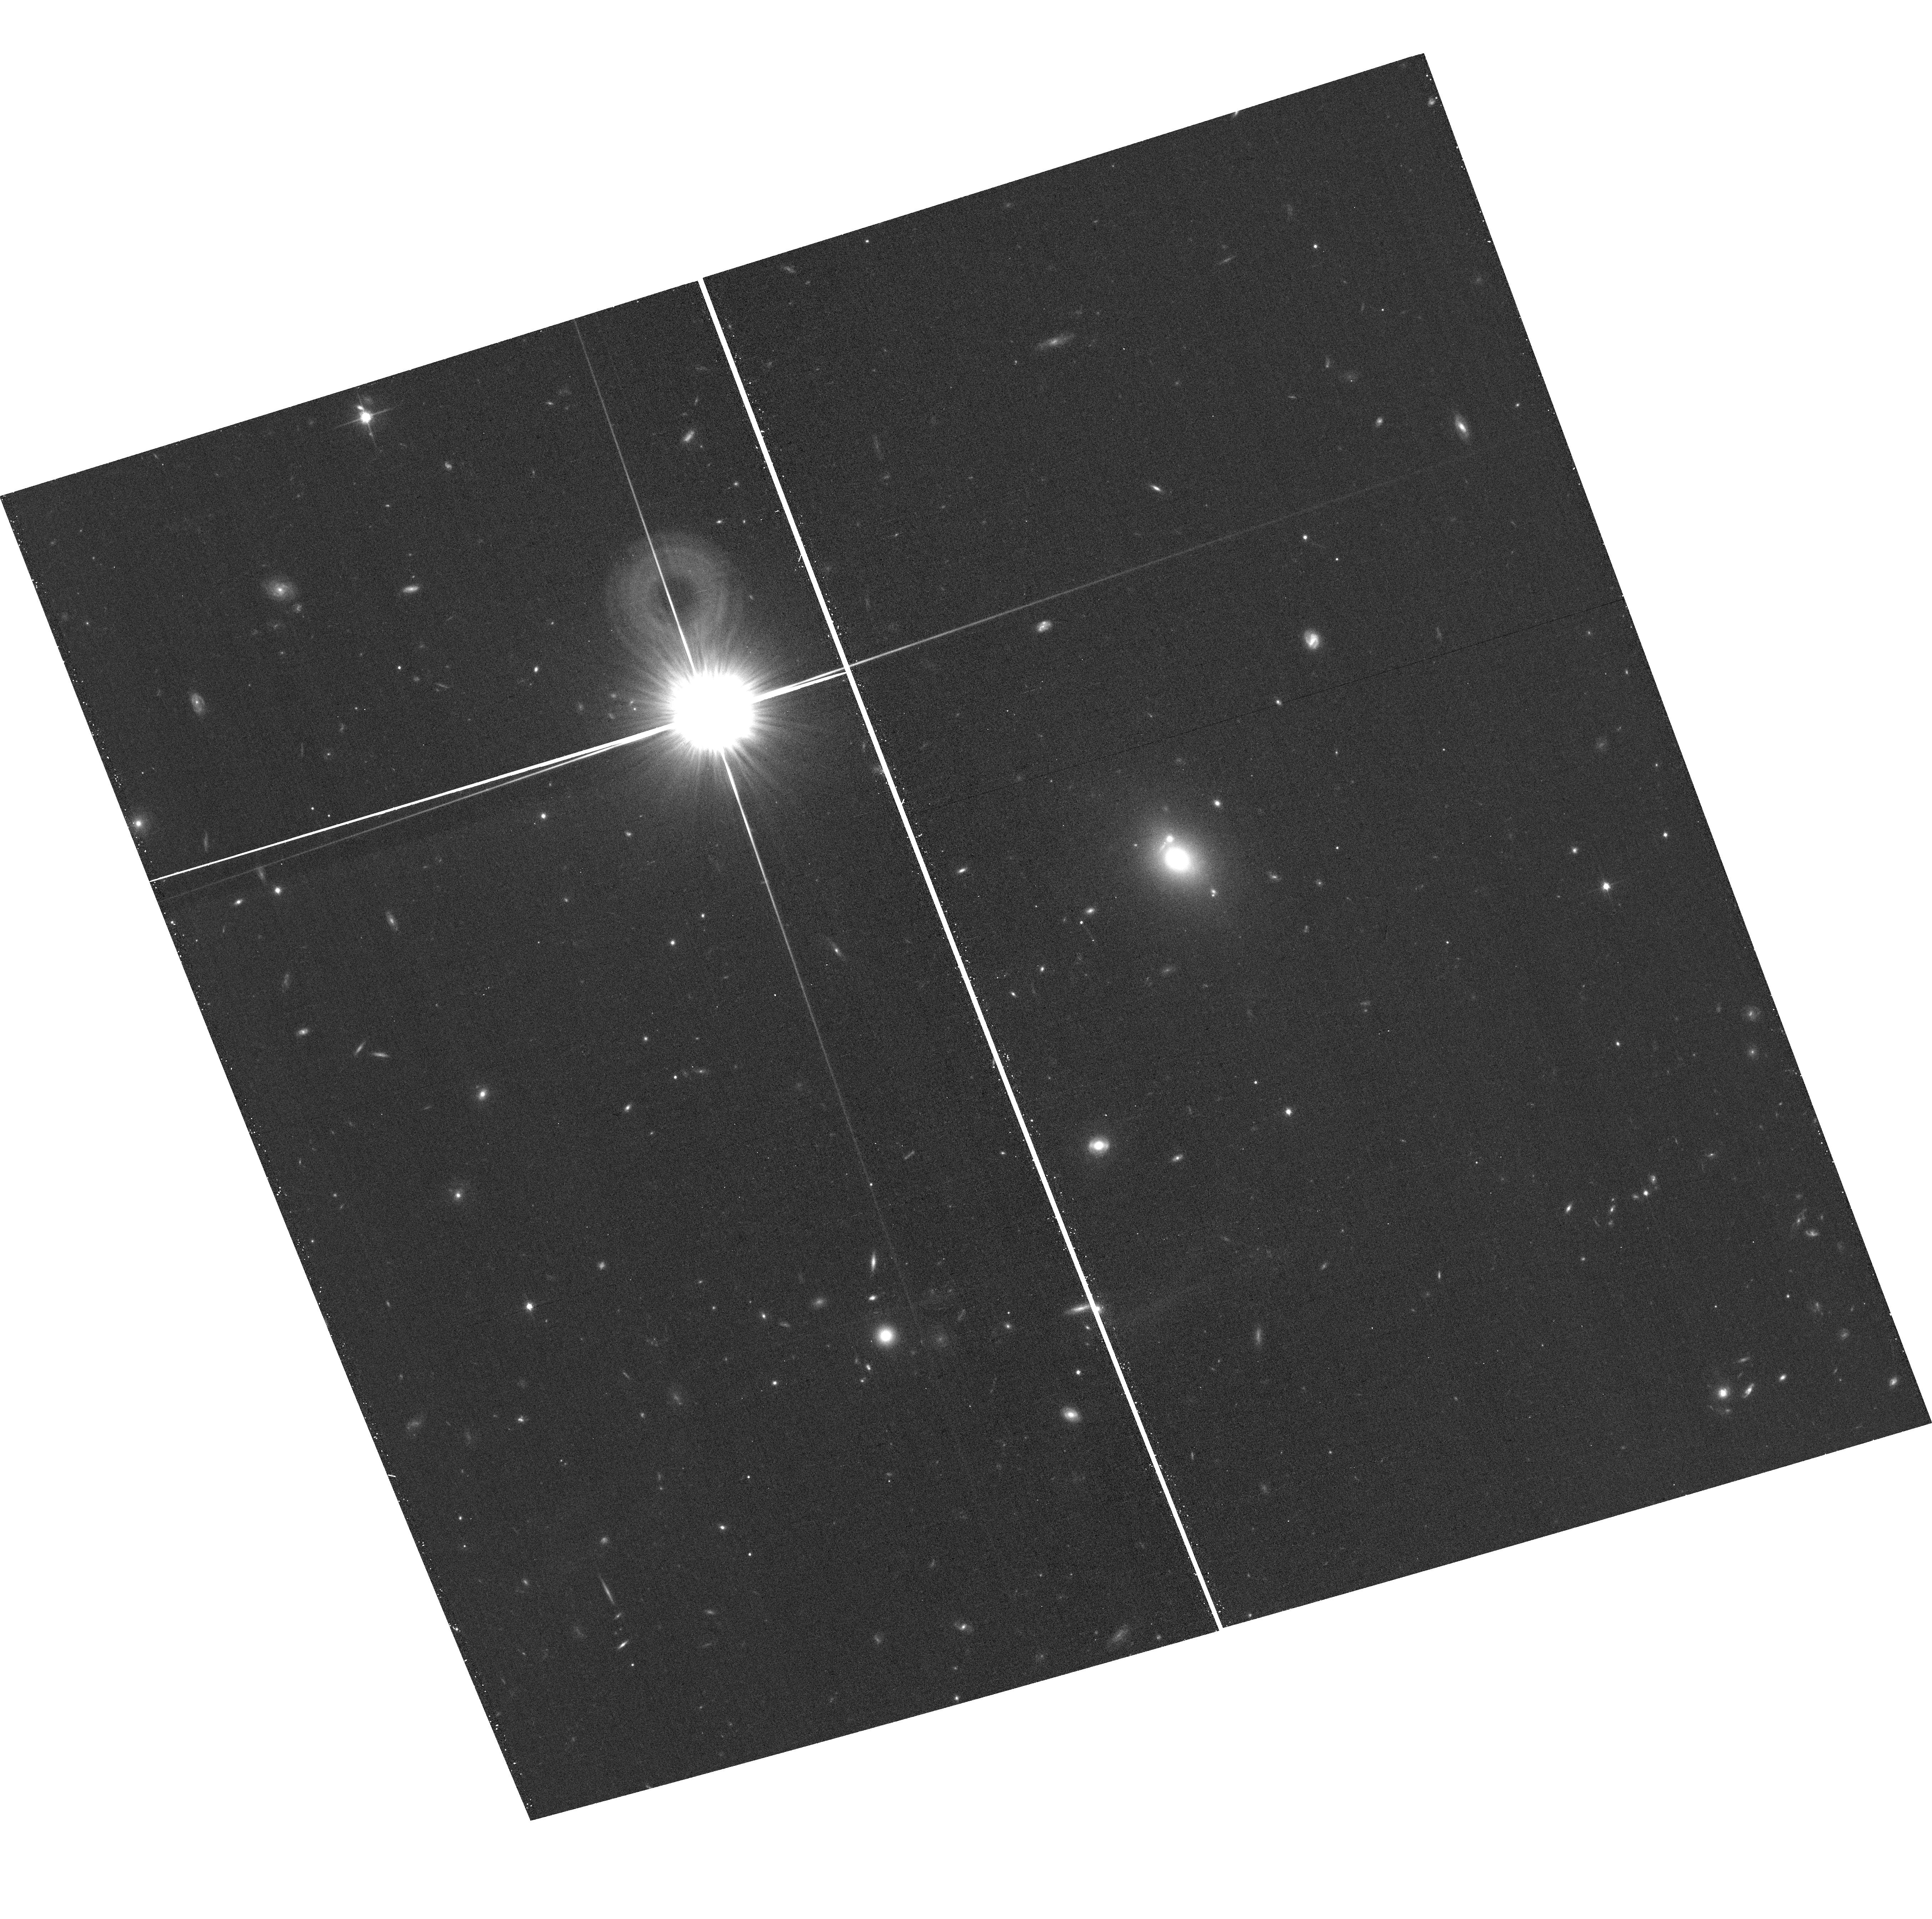
Target: field at RA 177.360°, Dec 22.486°. Instrument: ACS/WFC. Filter: F814W. Exposure: 15 min. Observation ID: hst_14199_43_acs_wfc_f814w_jcur43

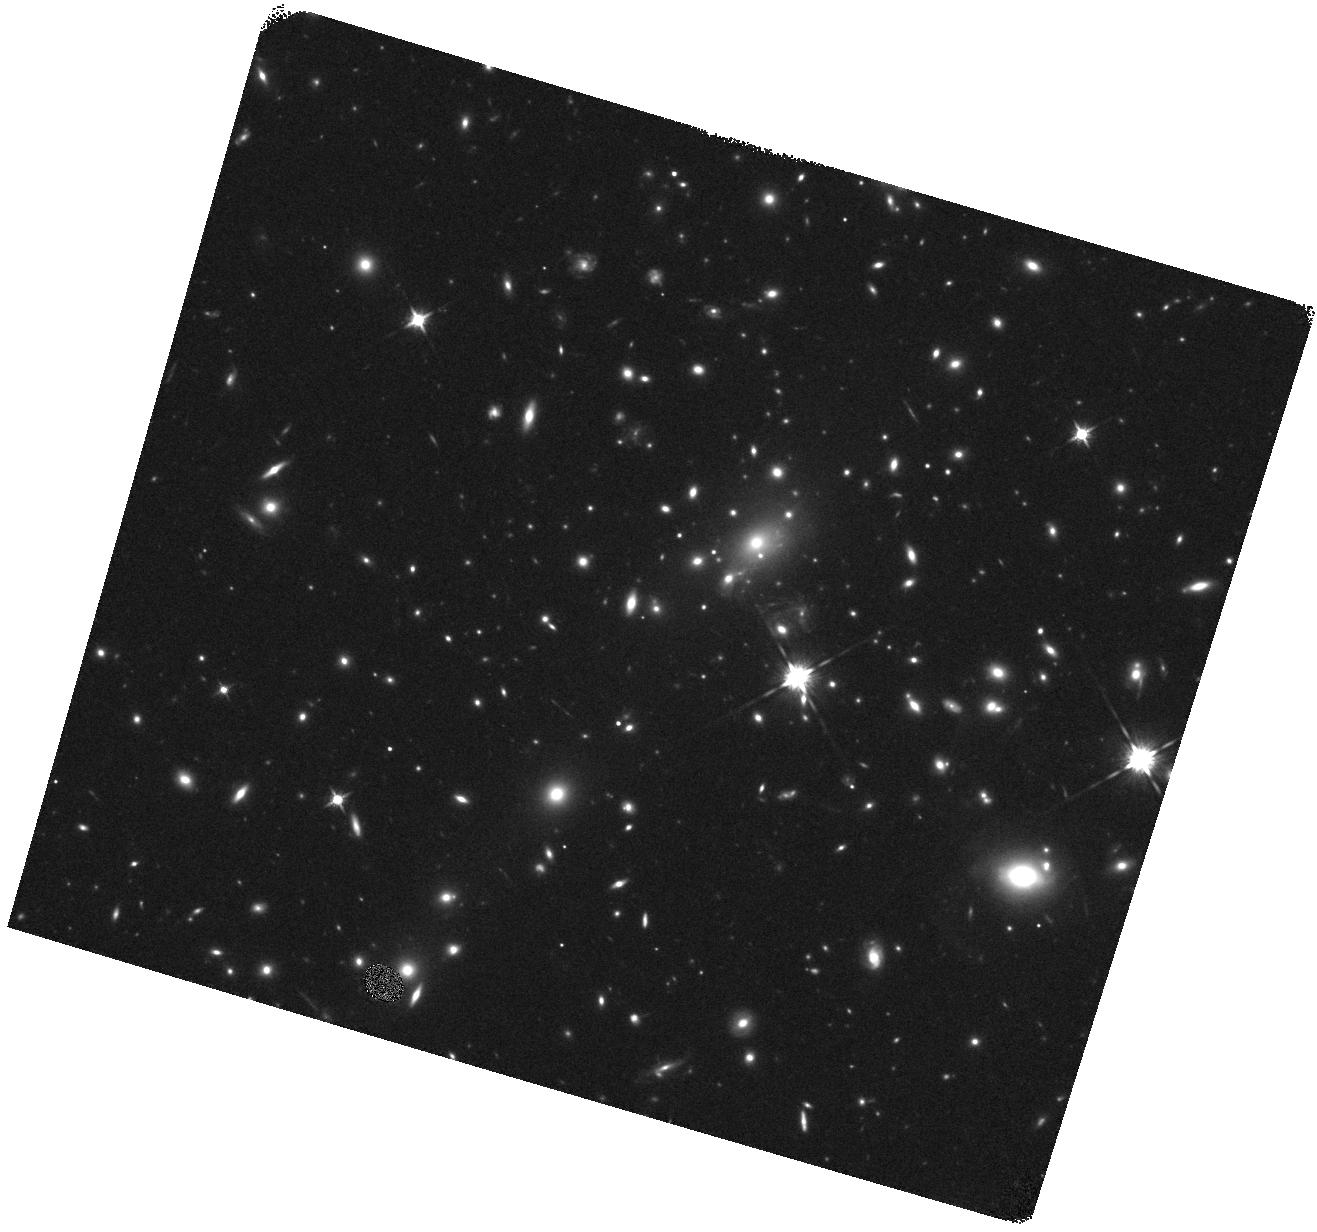
Target: REFSDALREAPPEARANCE. Instrument: WFC3/IR. Filter: F125W. Exposure: 16 min. Observation ID: hst_14199_38_wfc3_ir_f125w_icur38

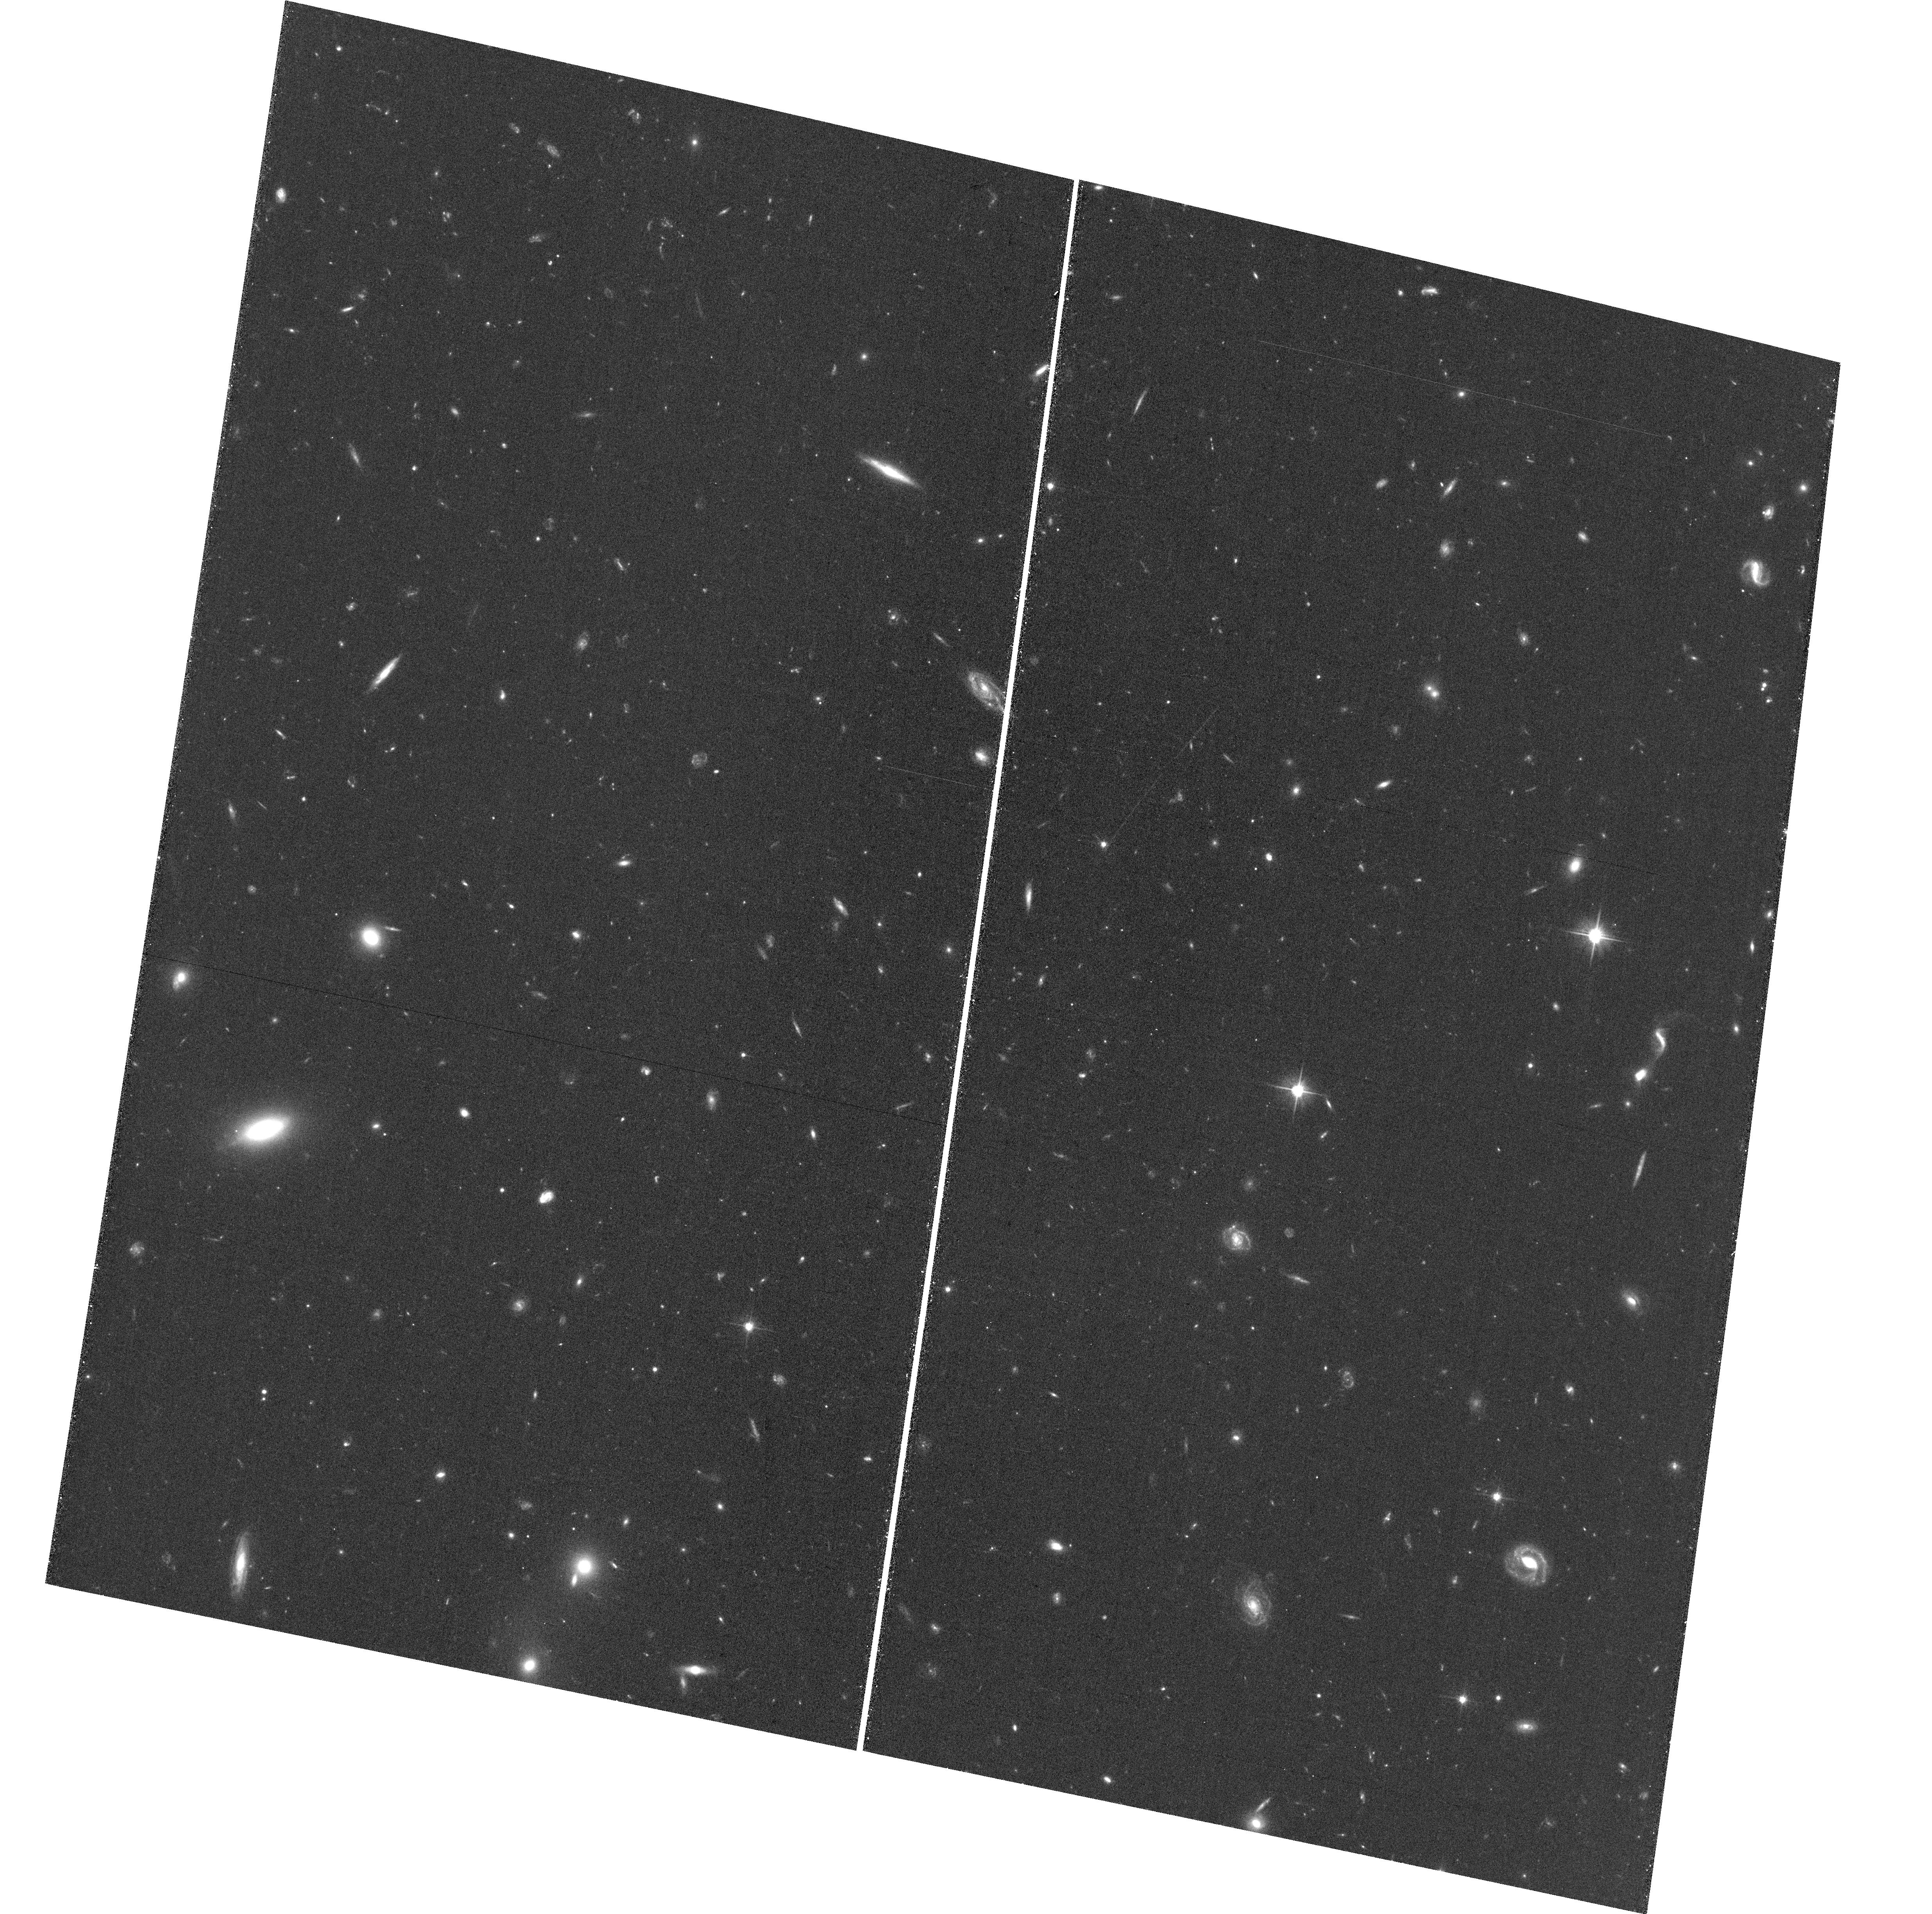
Target: field at RA 177.482°, Dec 22.336°. Instrument: ACS/WFC. Filter: F606W. Exposure: 34 min. Observation ID: hst_14199_30_acs_wfc_f606w_jcur30

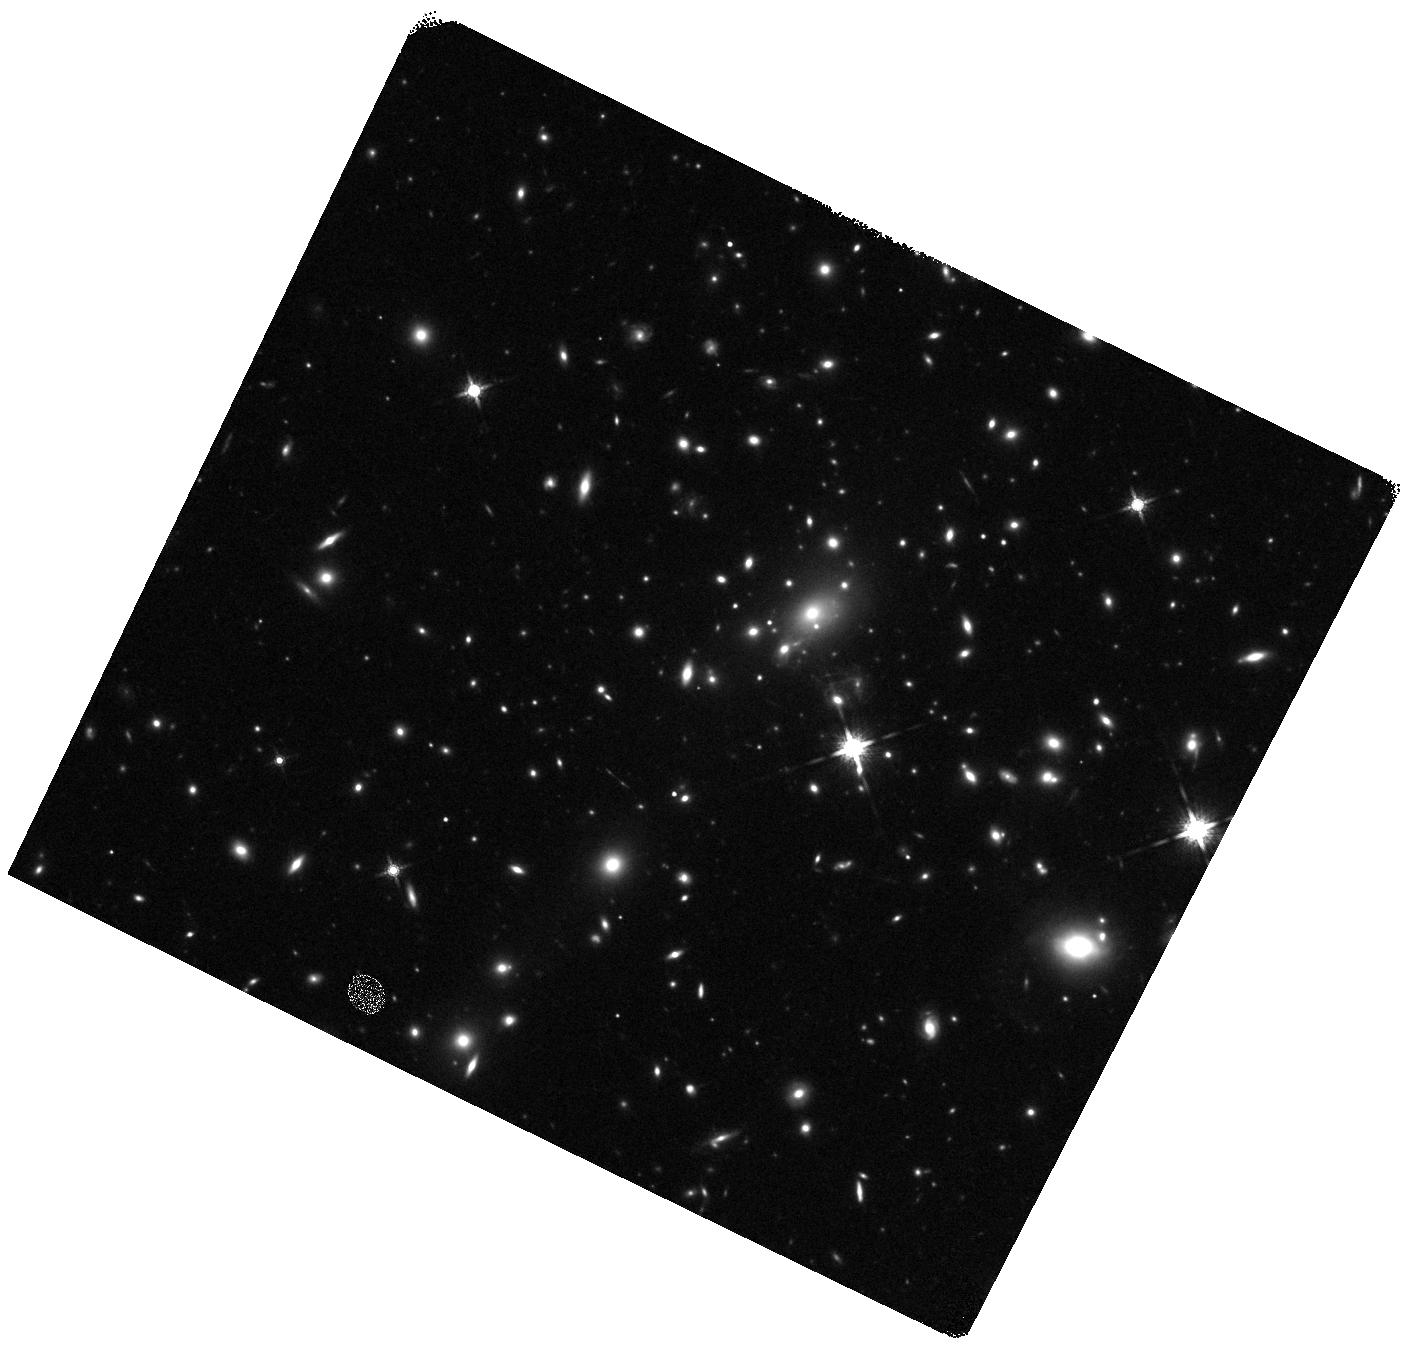
Target: REFSDALREAPPEARANCE. Instrument: WFC3/IR. Filter: F160W. Exposure: 20 min. Observation ID: hst_14199_49_wfc3_ir_f160w_icur49

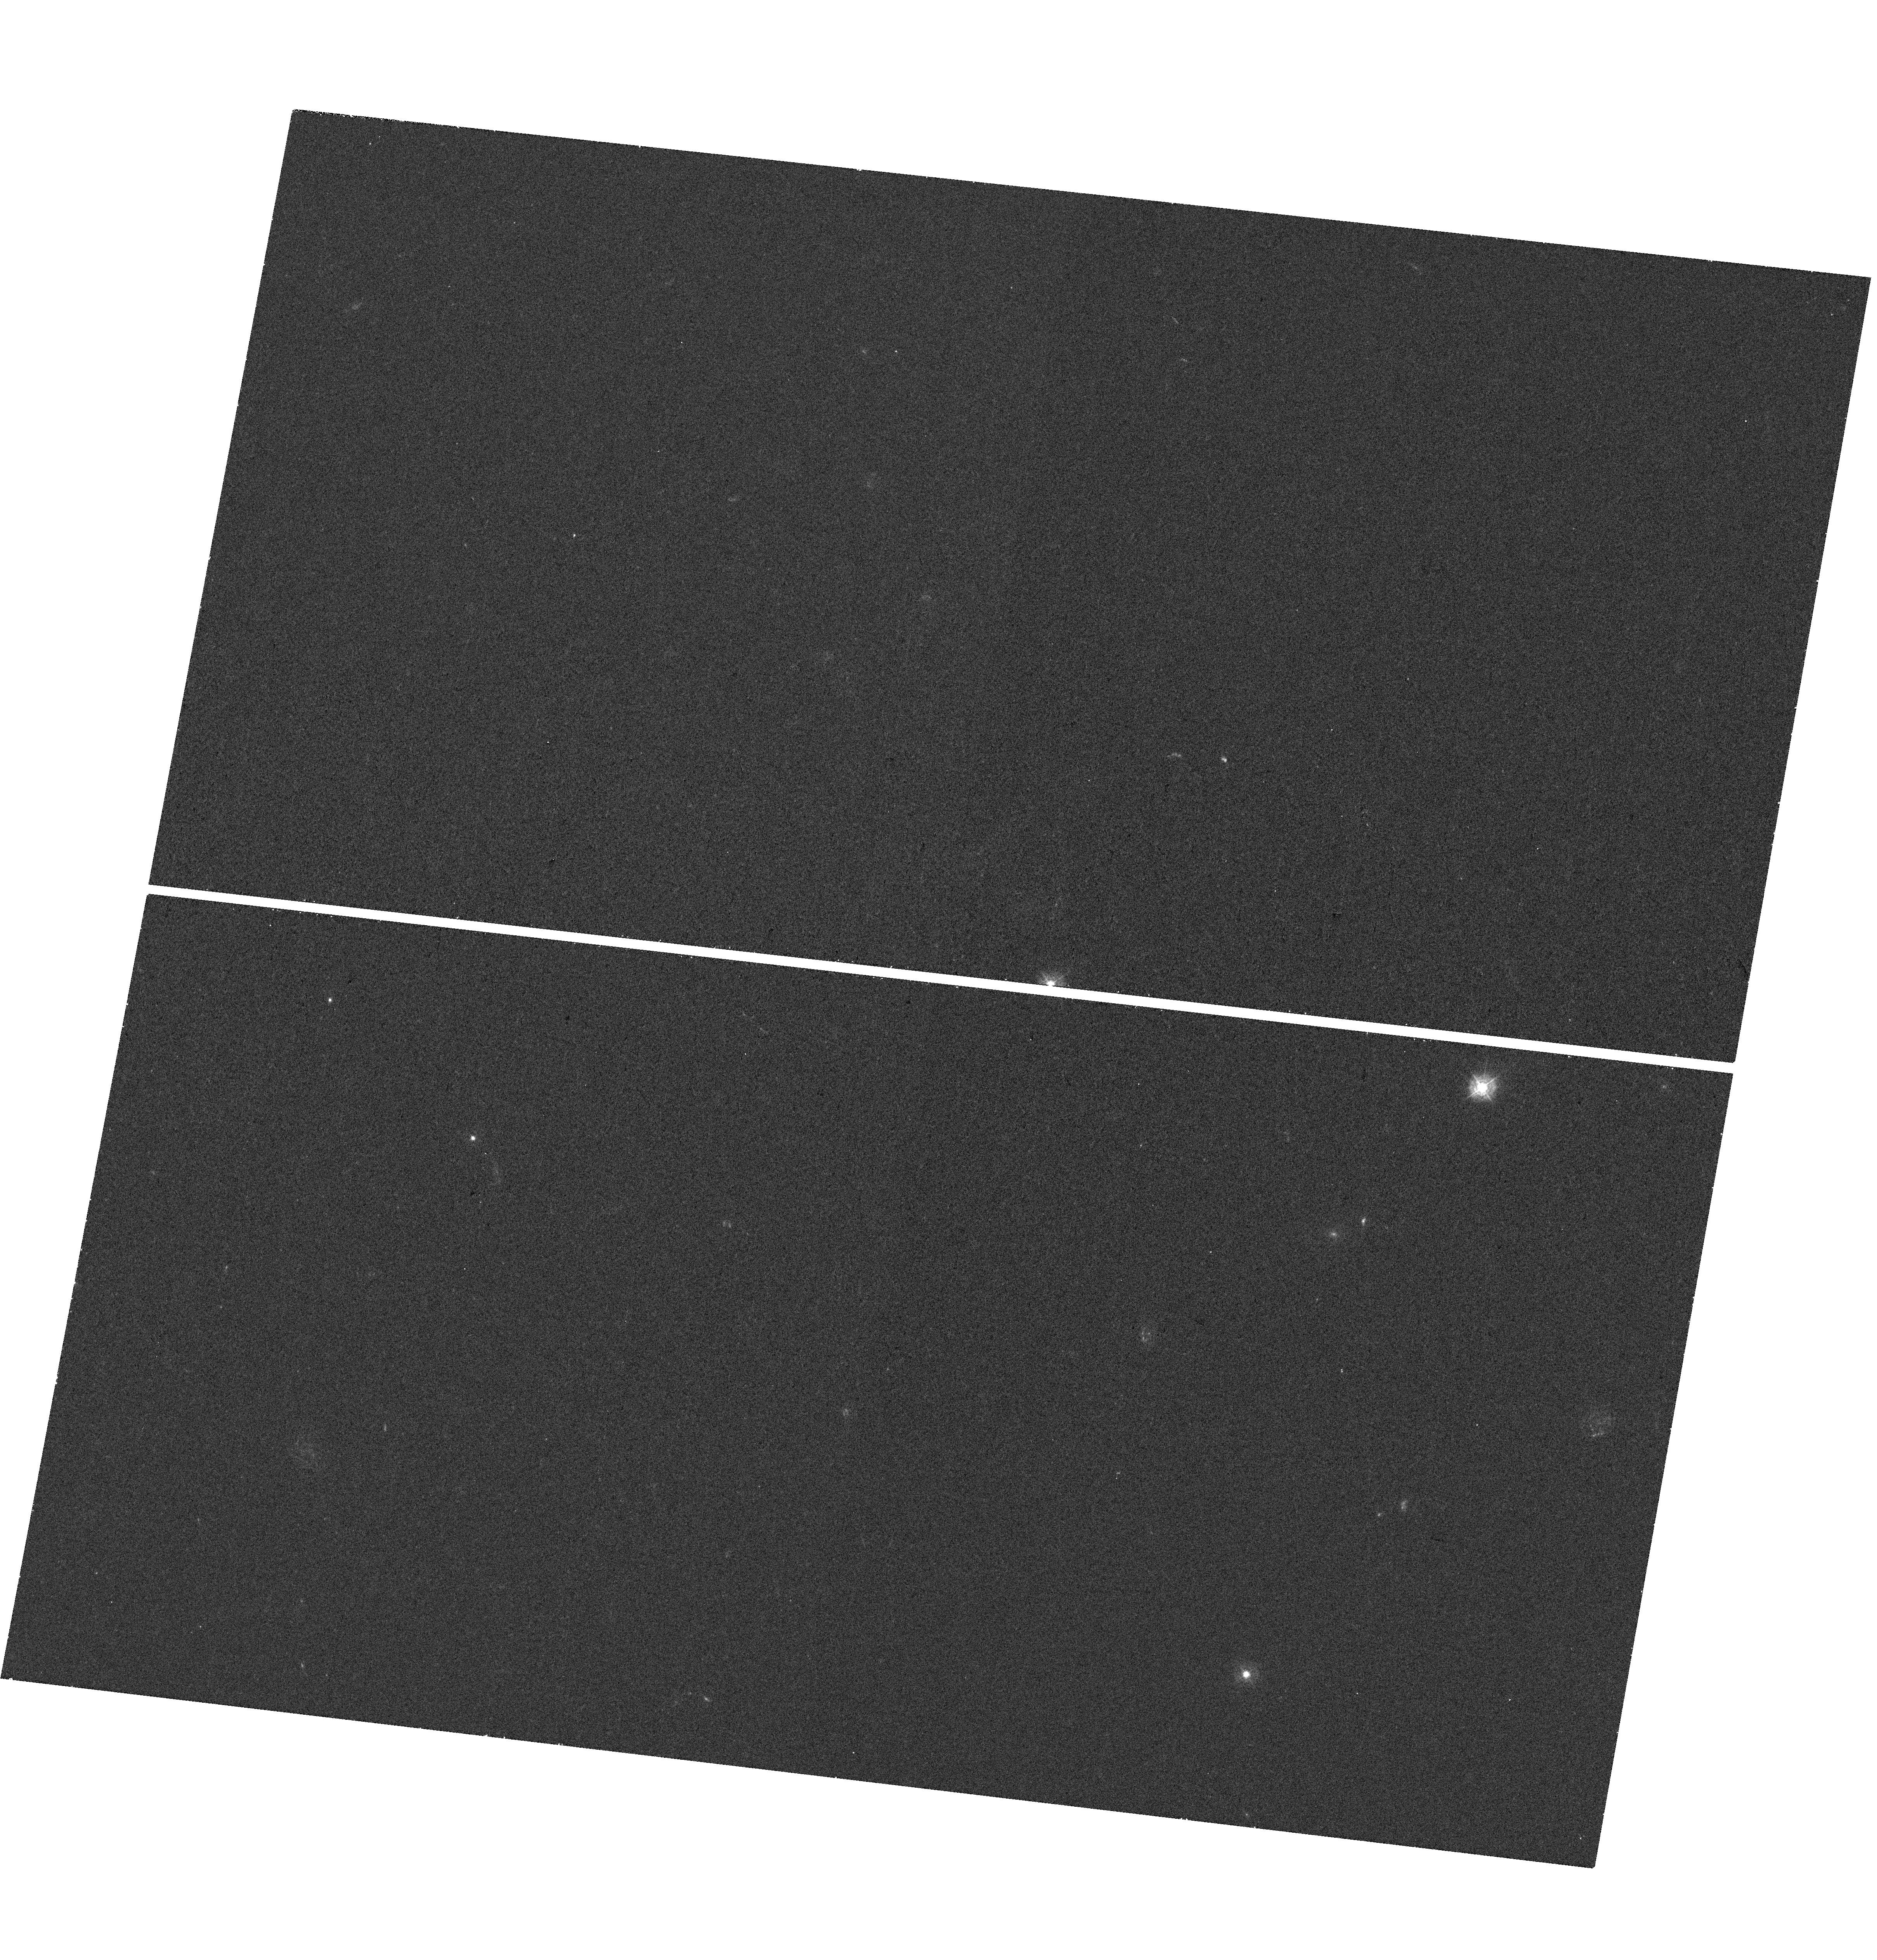
Target: REFSDALREAPPEARANCE. Instrument: WFC3/UVIS. Filter: F336W. Exposure: 19 min. Observation ID: hst_14199_41_wfc3_uvis_f336w_icur41

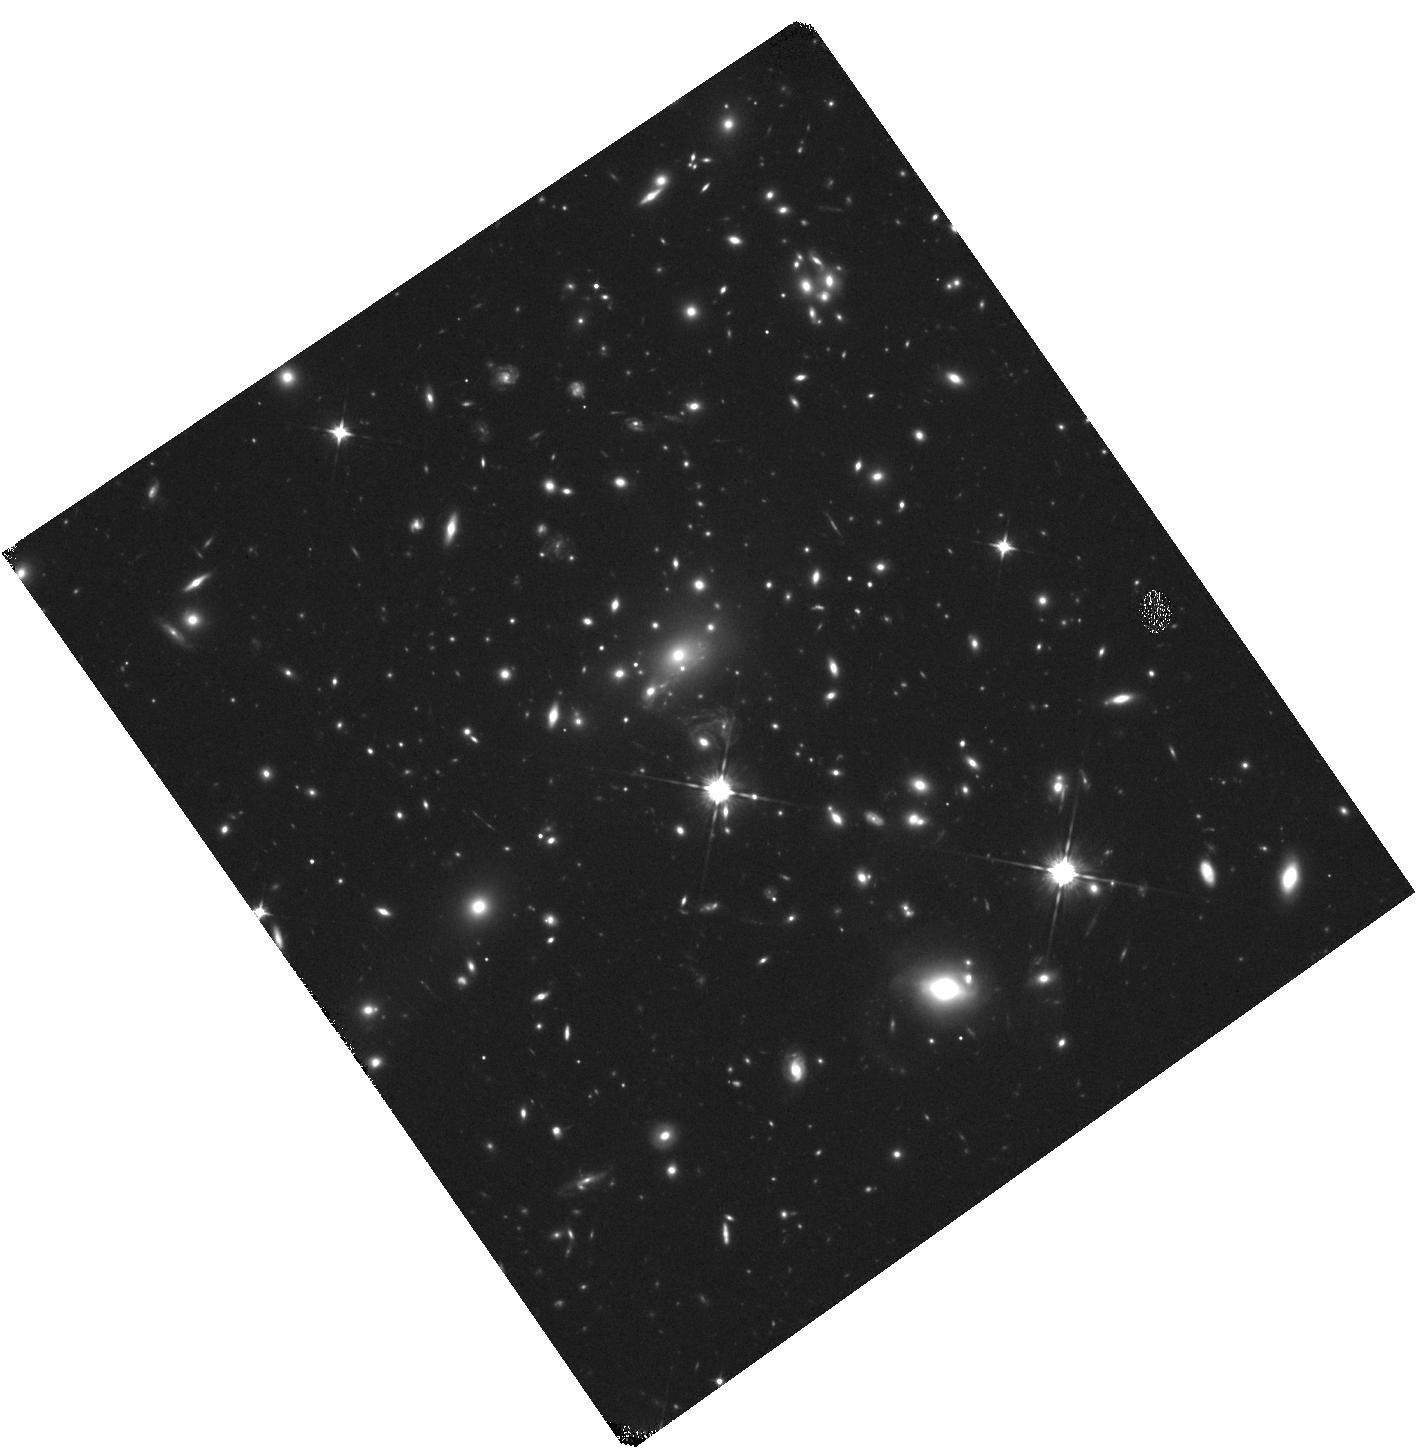
Target: REFSDALREAPPEARANCE. Instrument: WFC3/IR. Filter: F105W. Exposure: 57 min. Observation ID: hst_14199_30_wfc3_ir_f105w_icur30

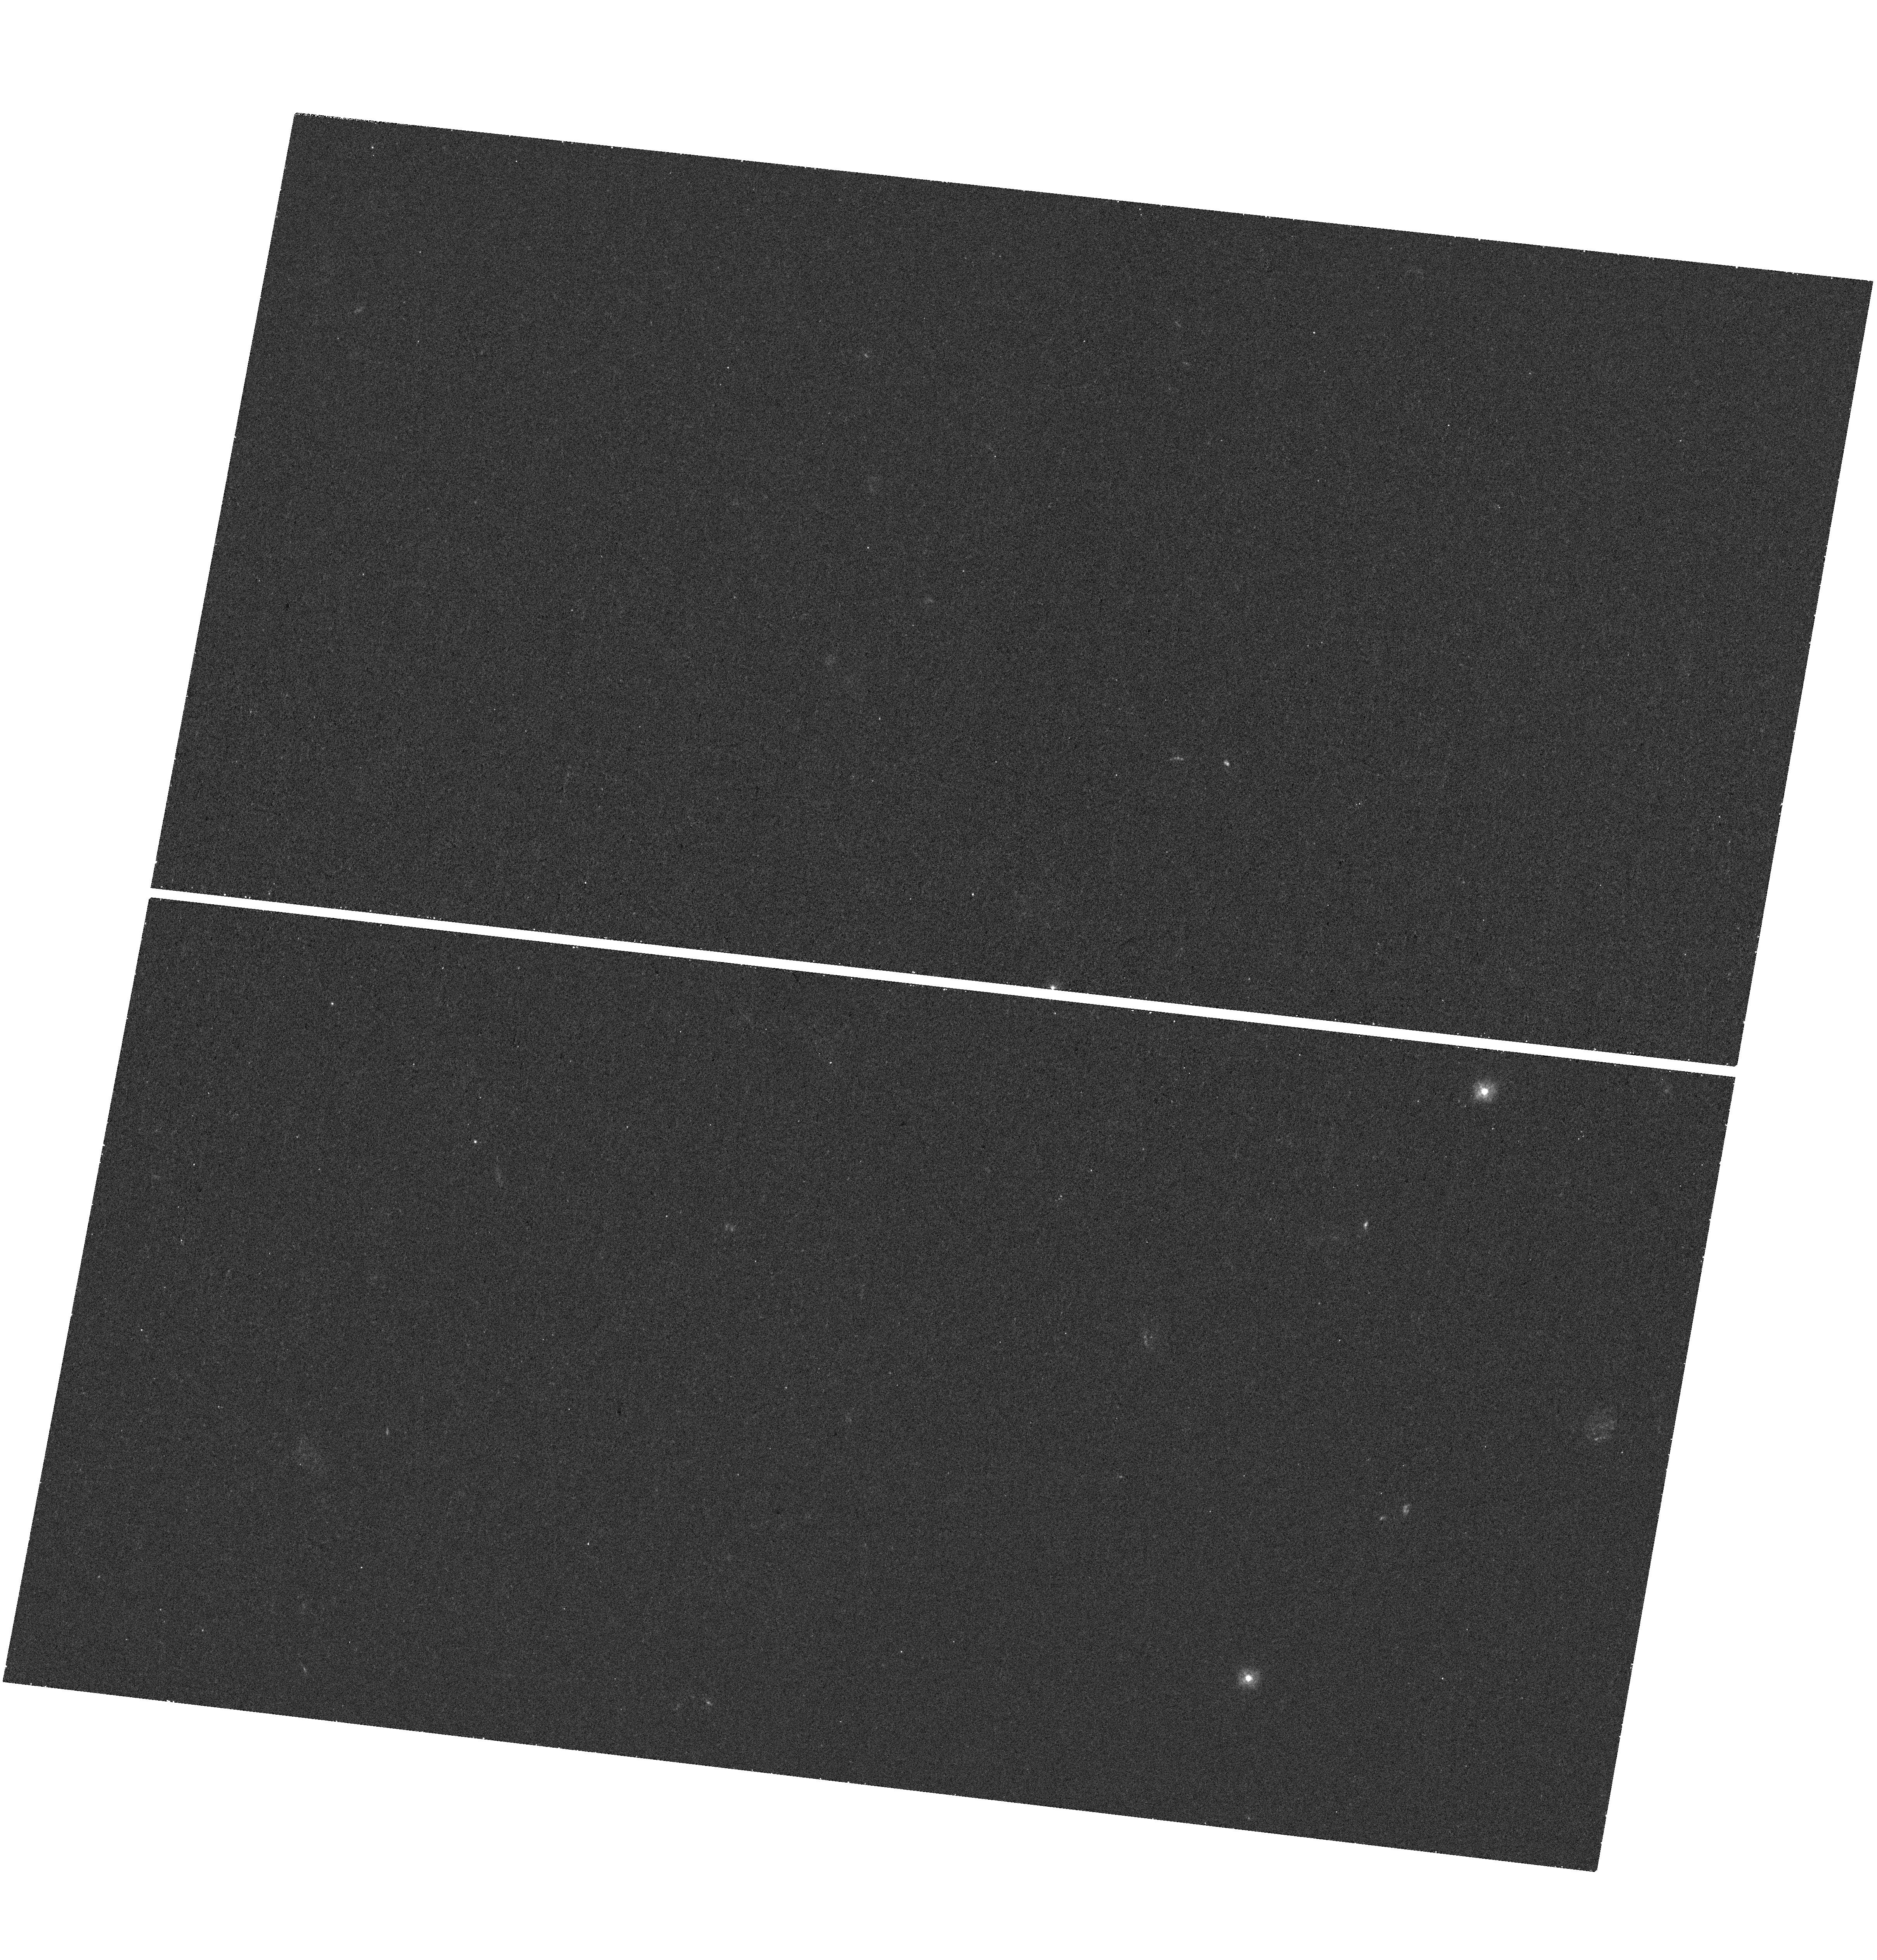
Target: REFSDALREAPPEARANCE. Instrument: WFC3/UVIS. Filter: F275W. Exposure: 42 min. Observation ID: hst_14199_41_wfc3_uvis_f275w_icur41

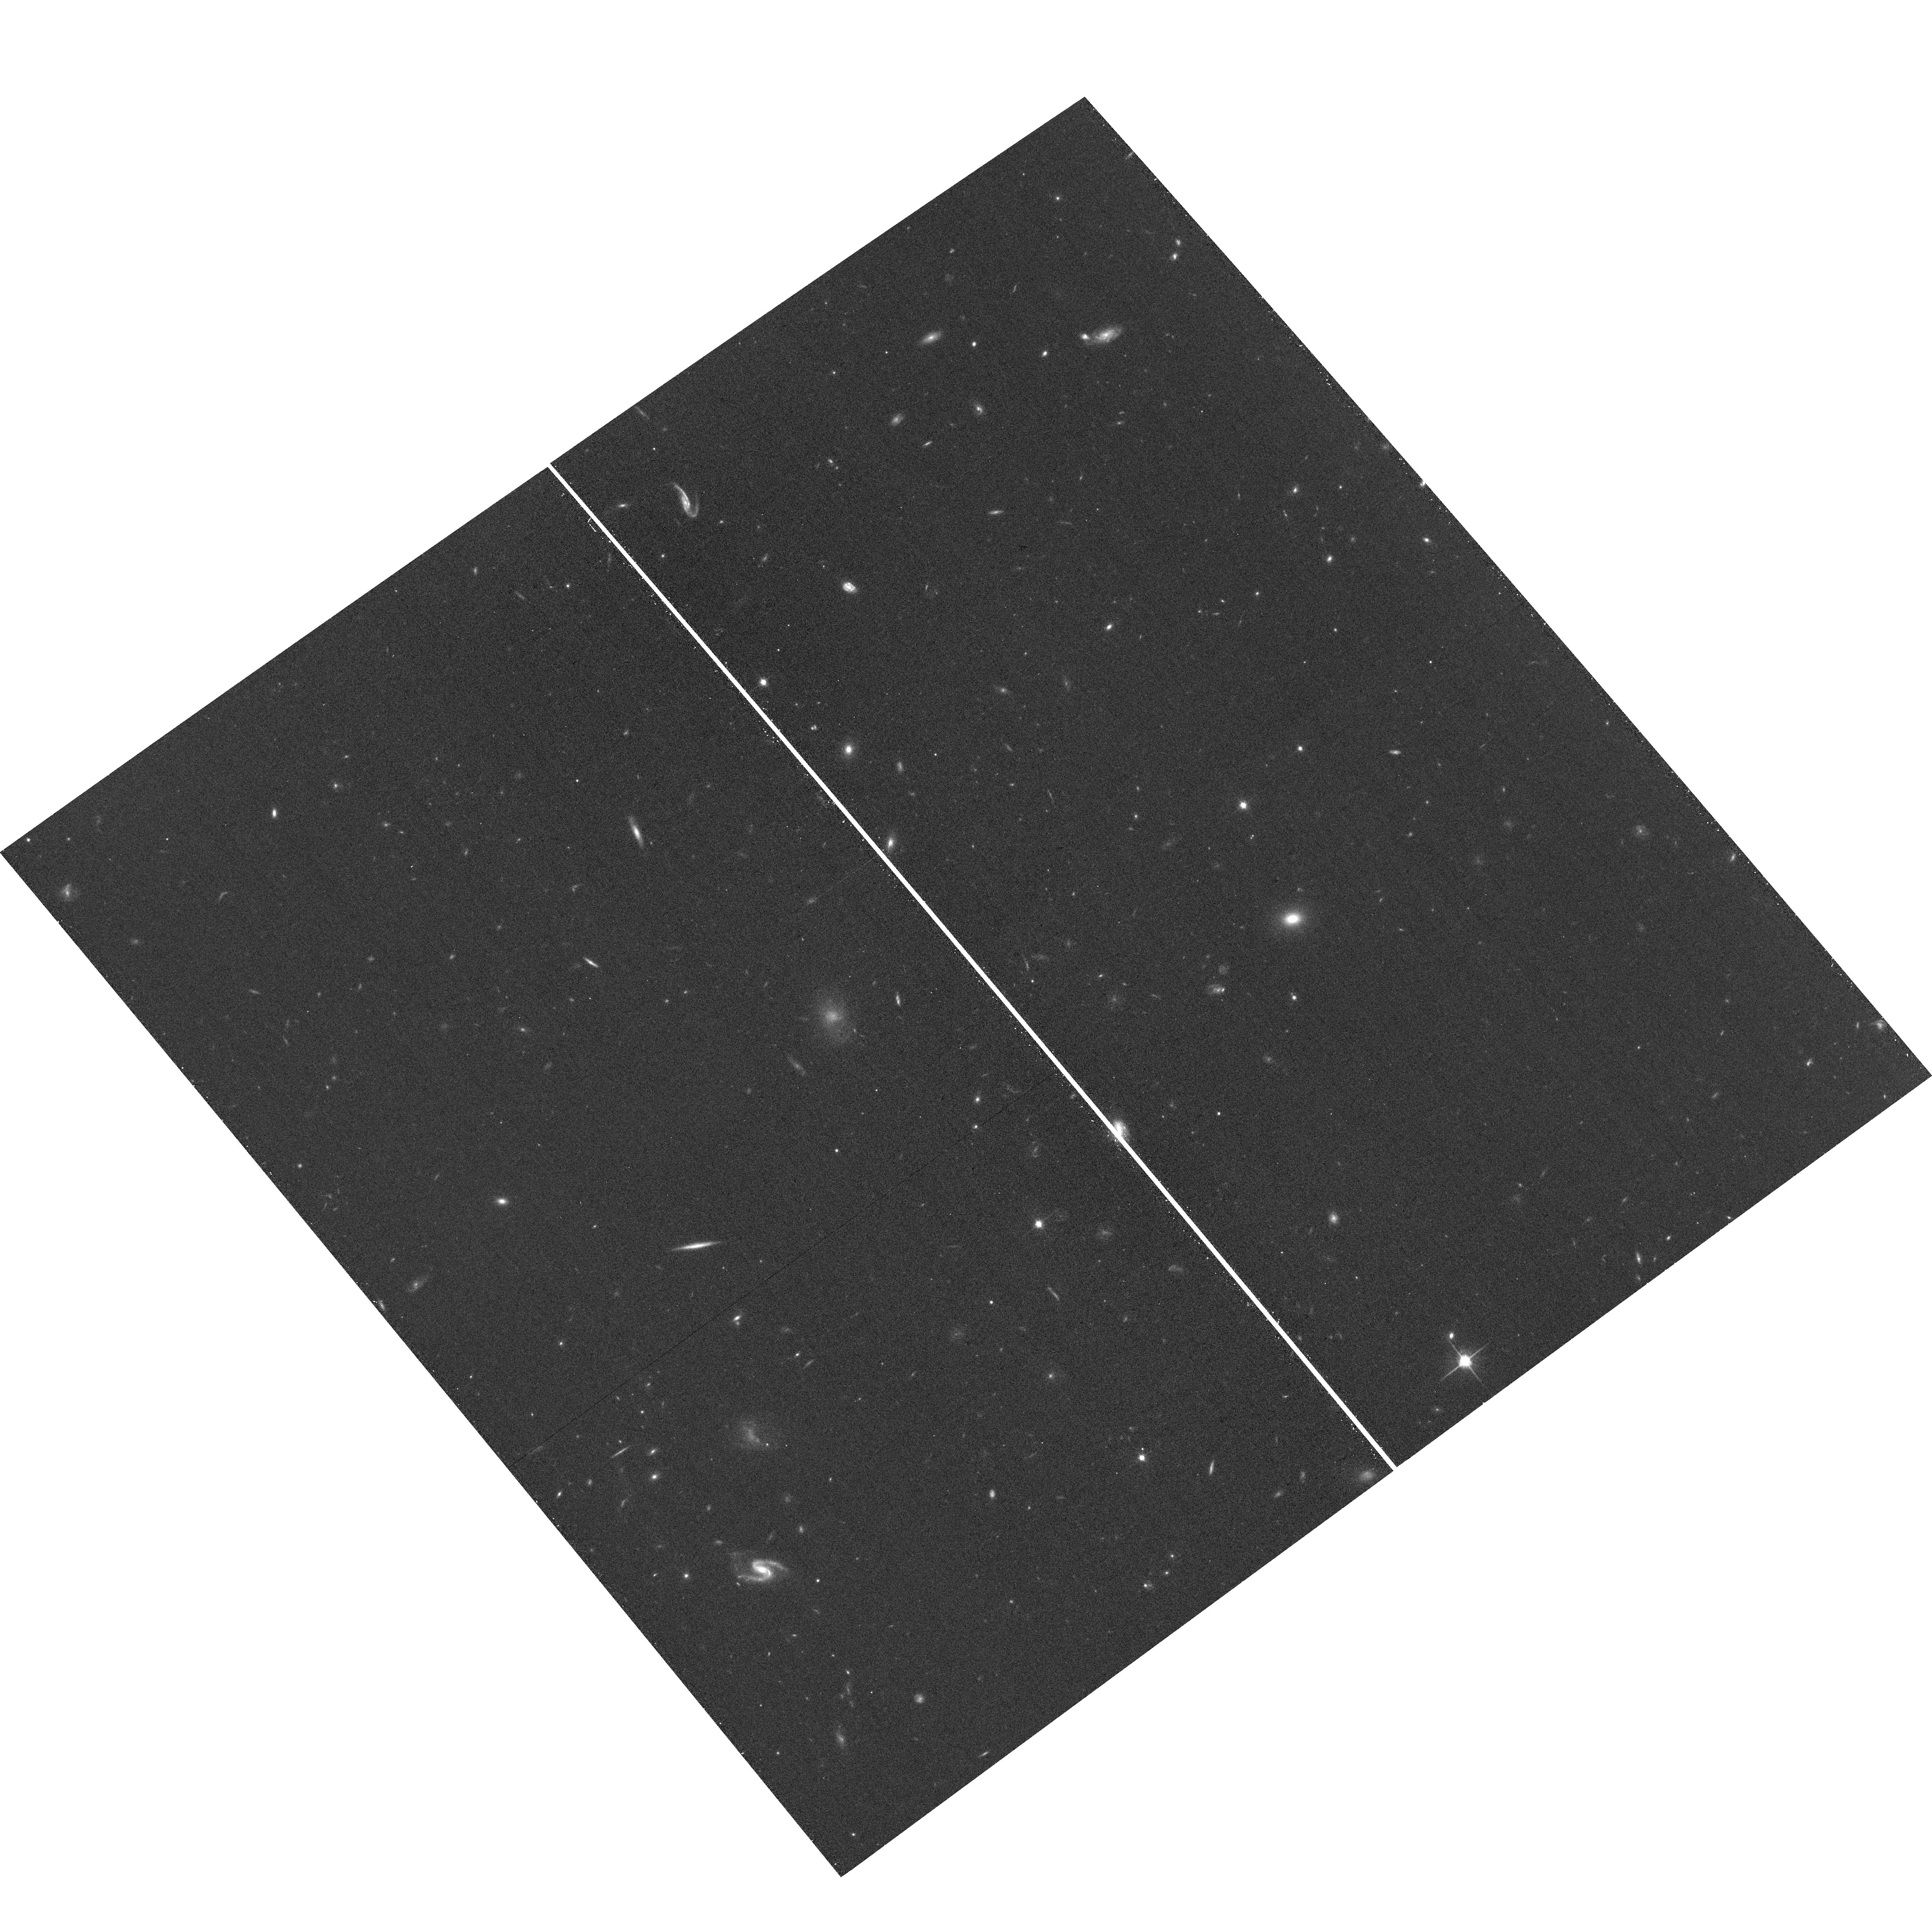
Target: field at RA 177.406°, Dec 22.300°. Instrument: ACS/WFC. Filter: F814W. Exposure: 15 min. Observation ID: hst_14199_01_acs_wfc_f814w_jcur01

Refsdal Redux: Precise Measurements of the Reappearance of the First Supernova with Multiple Resolved Images (PI: Kelly, Patrick)

In 1964, Refsdal first considered the possibility that a powerful gravitational lens could create multiple images of a well-aligned background supernova (SN) explosion. For such a system, the time delays between the SN images depend on both the matter distribution in the lens, and the cosmic expansion rate. In HST exposures of the MACSJ1149 cluster taken in November 2014, we discovered the first multiply imaged SN, which we have named 'Refsdal.' Four images of the SN create an Einstein Cross around an early-type cluster member. SN Refsdal is expected to reappear during Cycle 23 in a different image of the host galaxy (offset by 8'') created by the cluster's potential. Our HST imaging and spectroscopy now show that SN Refsdal is a peculiar Type IIP SN similar to 1987A at redshift z=1.5. We propose a WFC3 imaging program to detect the reappearance (10 orbits) and a follow-up ToO program to construct near-IR light curves in two bands (up to 28 orbits). Comparing the new light curve to the current four images, we will measure precise relative magnifications and time delays. This will make SN Refsdal into a powerful probe of the cluster mass distribution and lay a foundation for the future use of SN time delays for constraints on cosmological parameters. Comparison among the five light curves will also allow us to measure microlensing fluctuations, which can constrain the elliptical lens' and intracluster stellar populations. Finally, this Cycle 23 imaging will provide late-time light curves for the four highly magnified images (~15-20x) in the Einstein Cross. These will enable an improved comparison to the low-redshift 87A-like population and an estimate of the 56Ni mass.